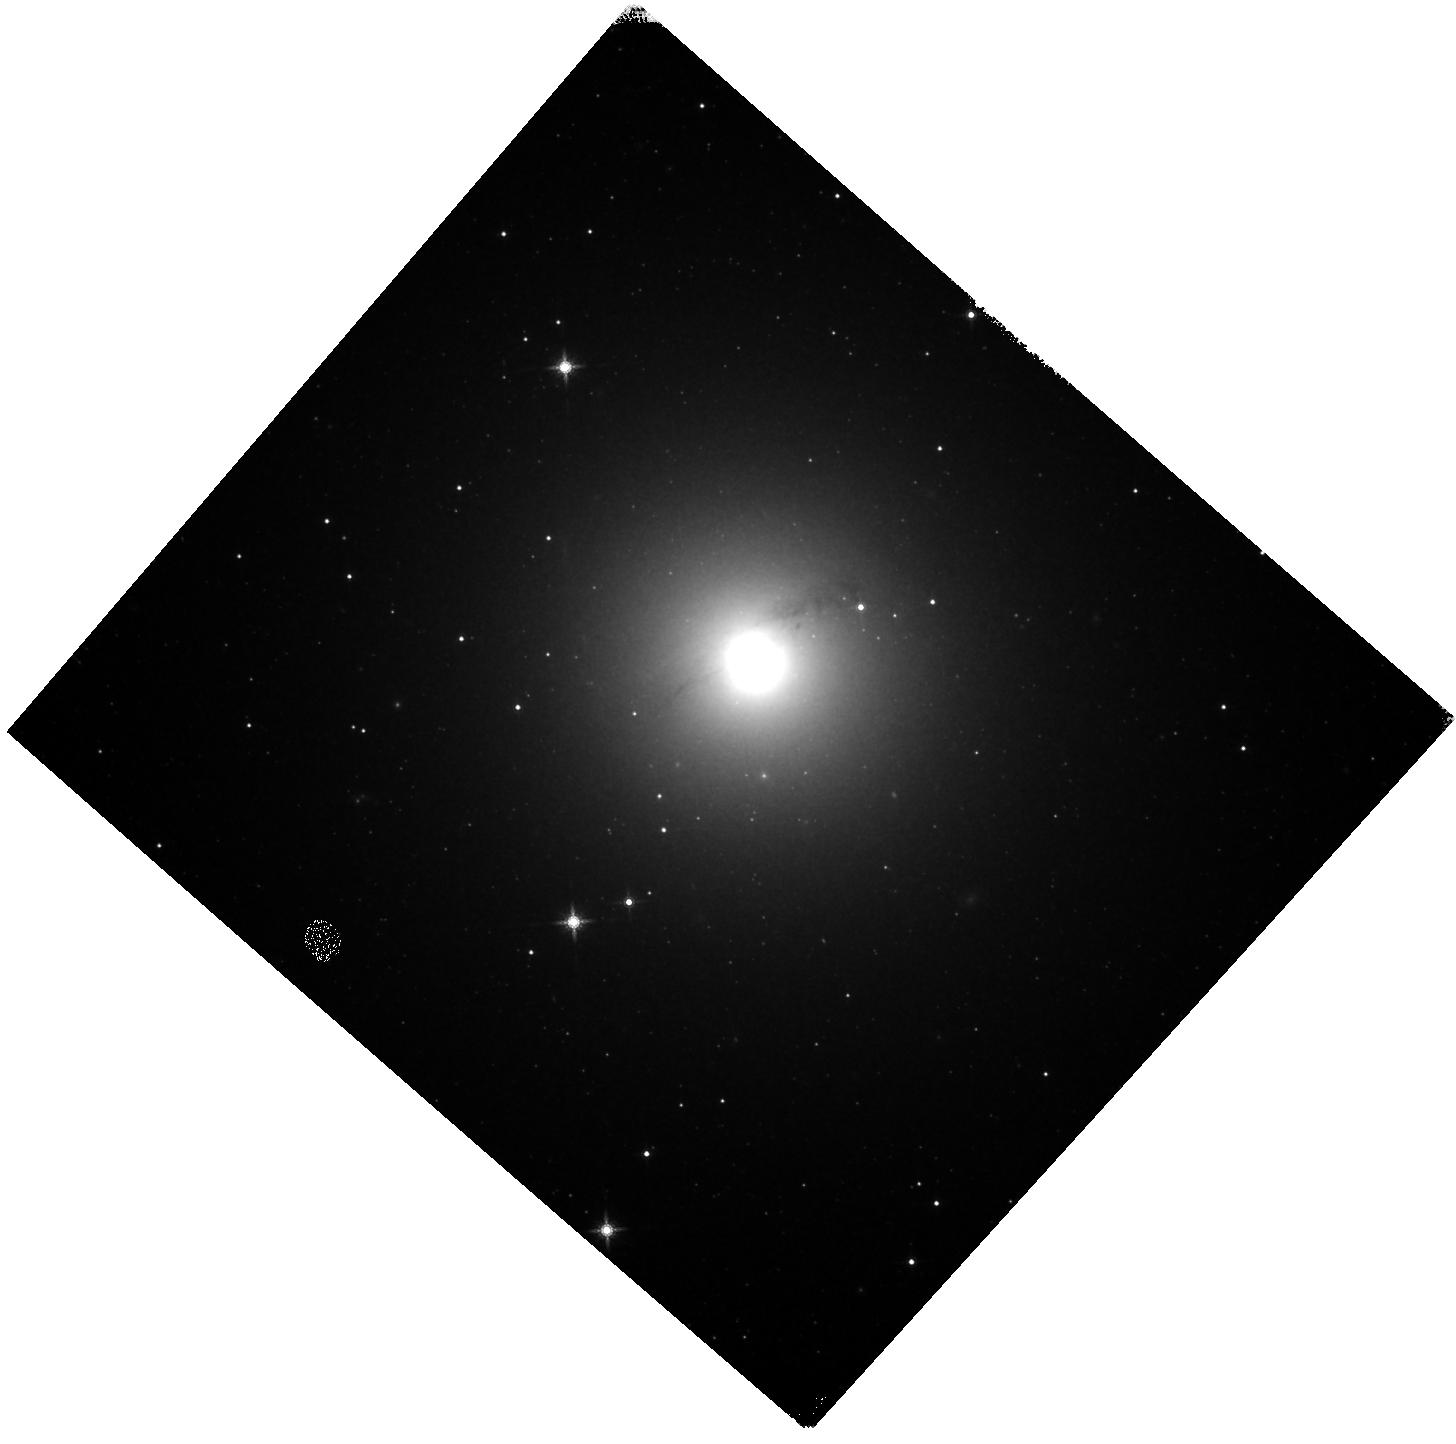
Target: NGC1947. Instrument: WFC3/IR. Filter: F160W. Exposure: 11 min. Observation ID: hst_15181_06_wfc3_ir_f160w_idjs06

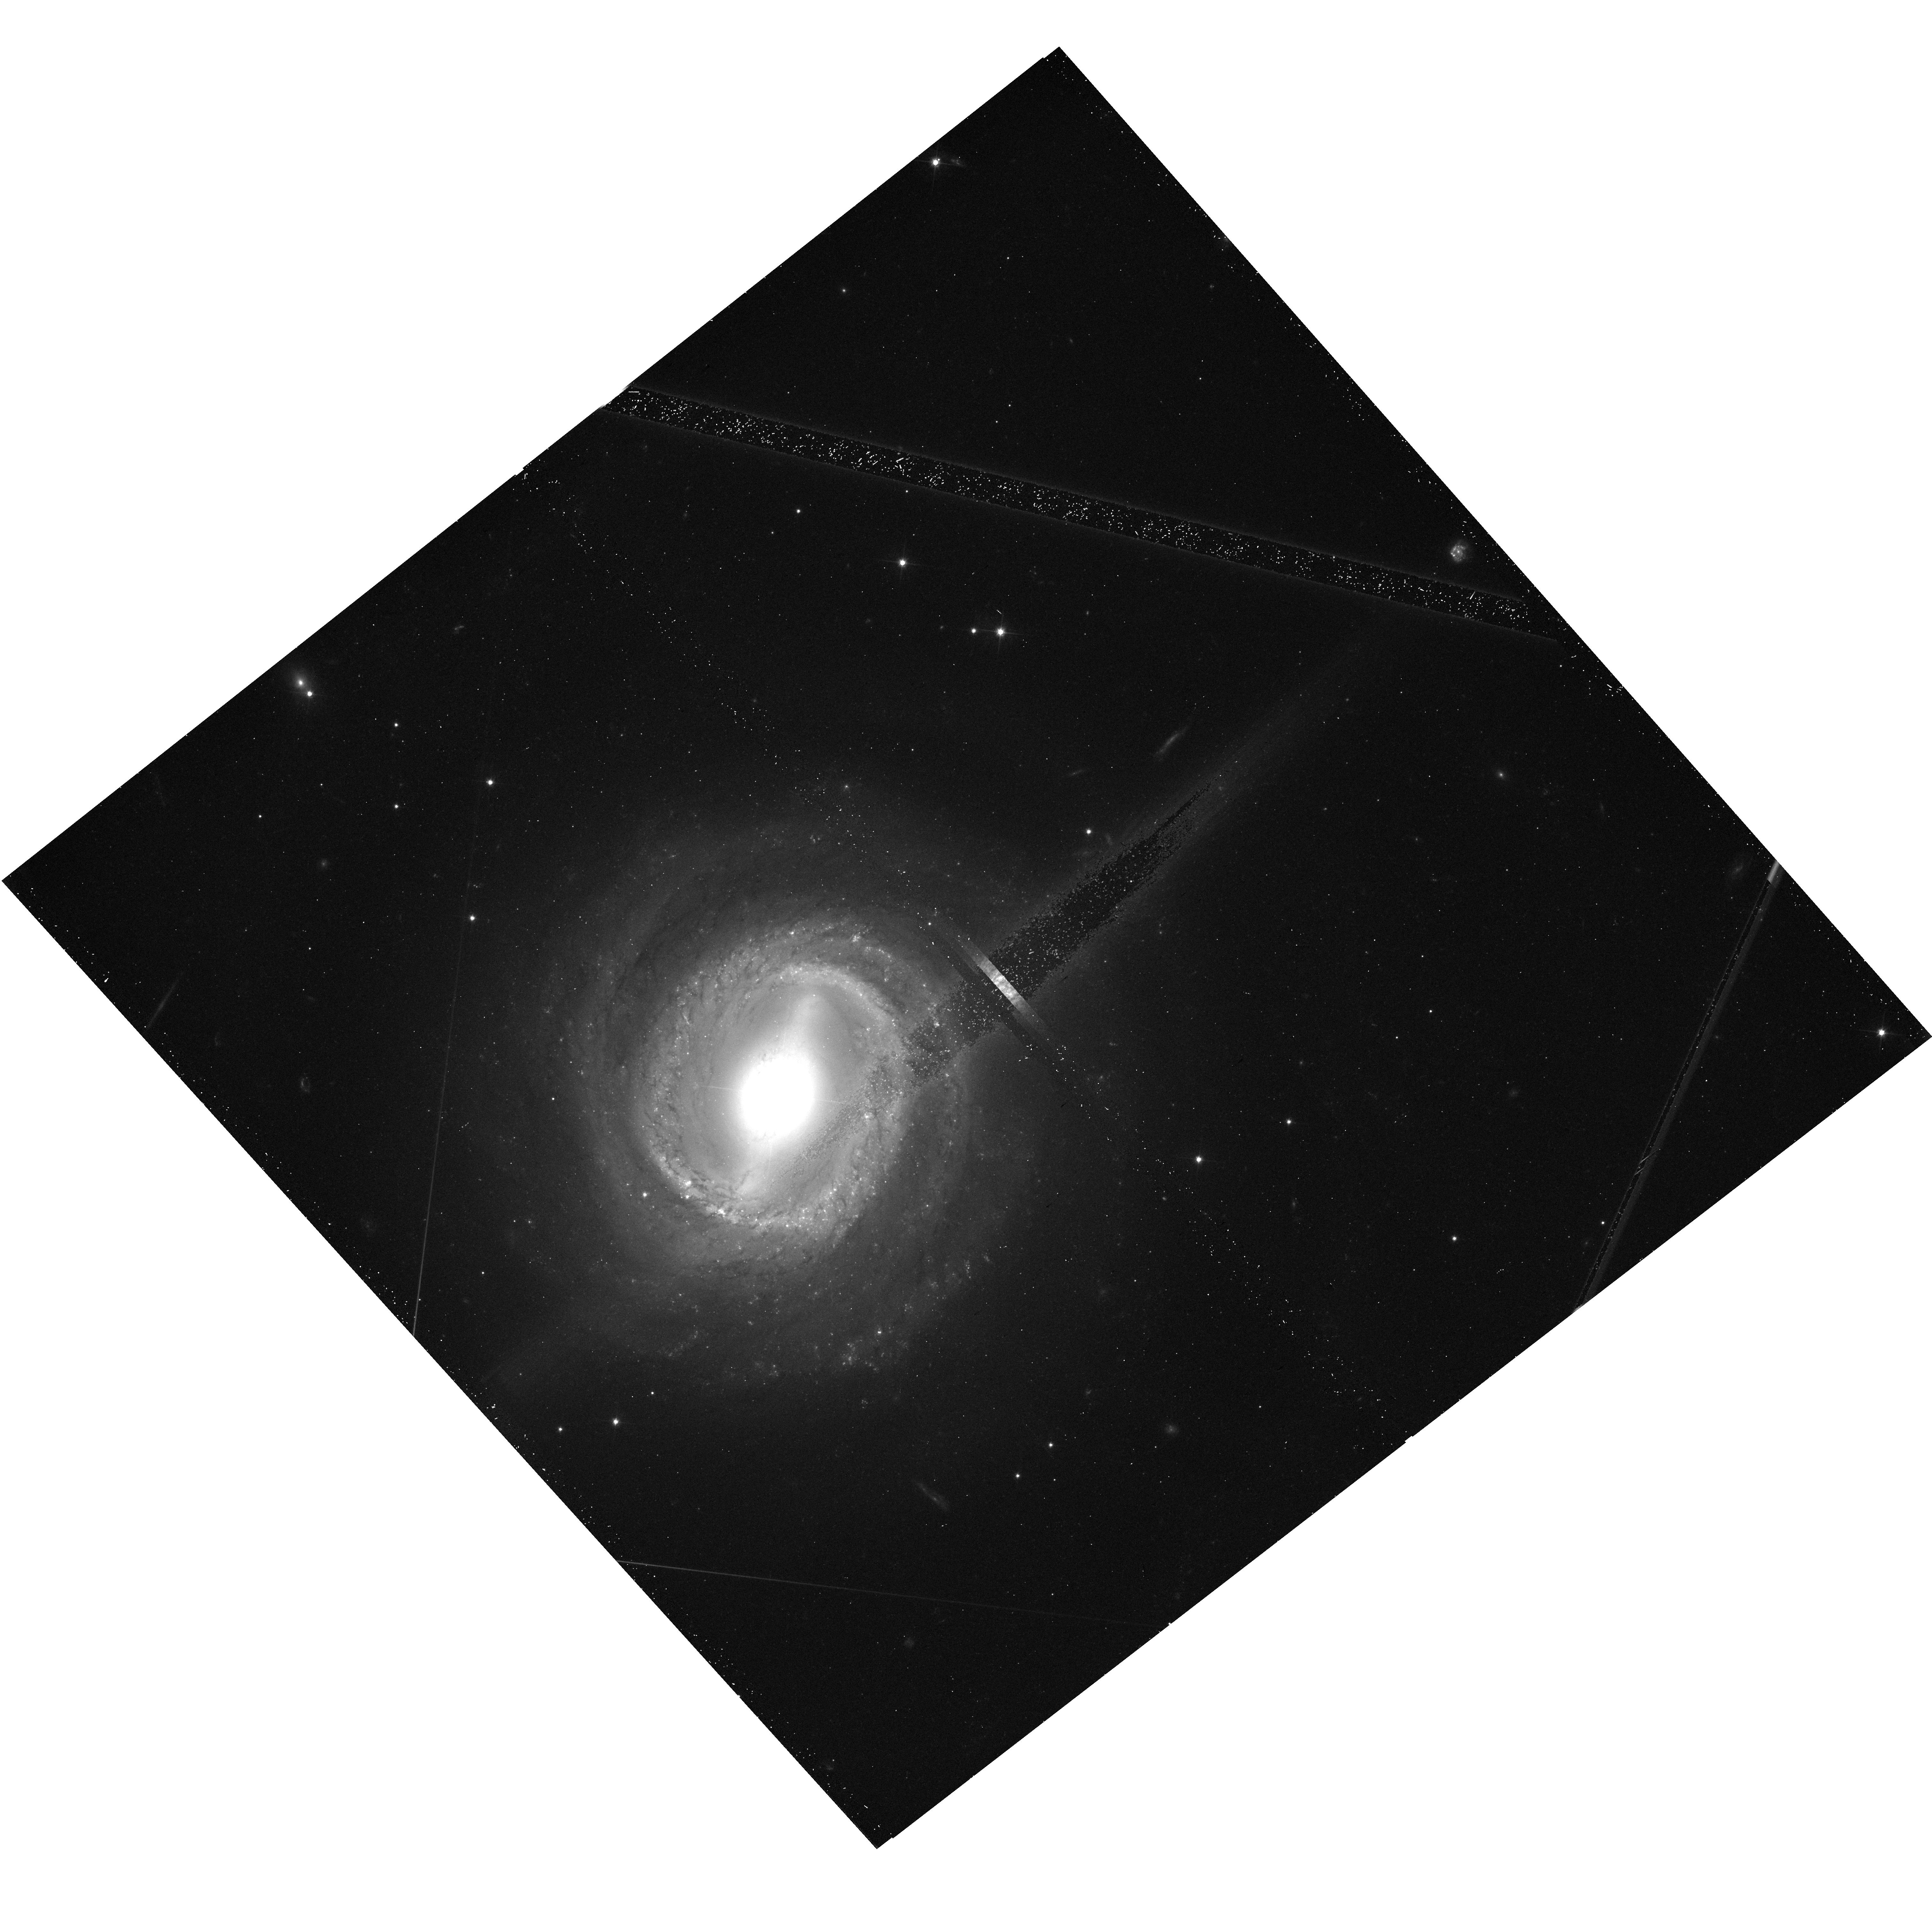
Target: NGC3783-OFFSET. Instrument: WFC3/UVIS. Filter: F606W. Exposure: 13 min. Observation ID: hst_15181_16_wfc3_uvis_f606w_idjs16

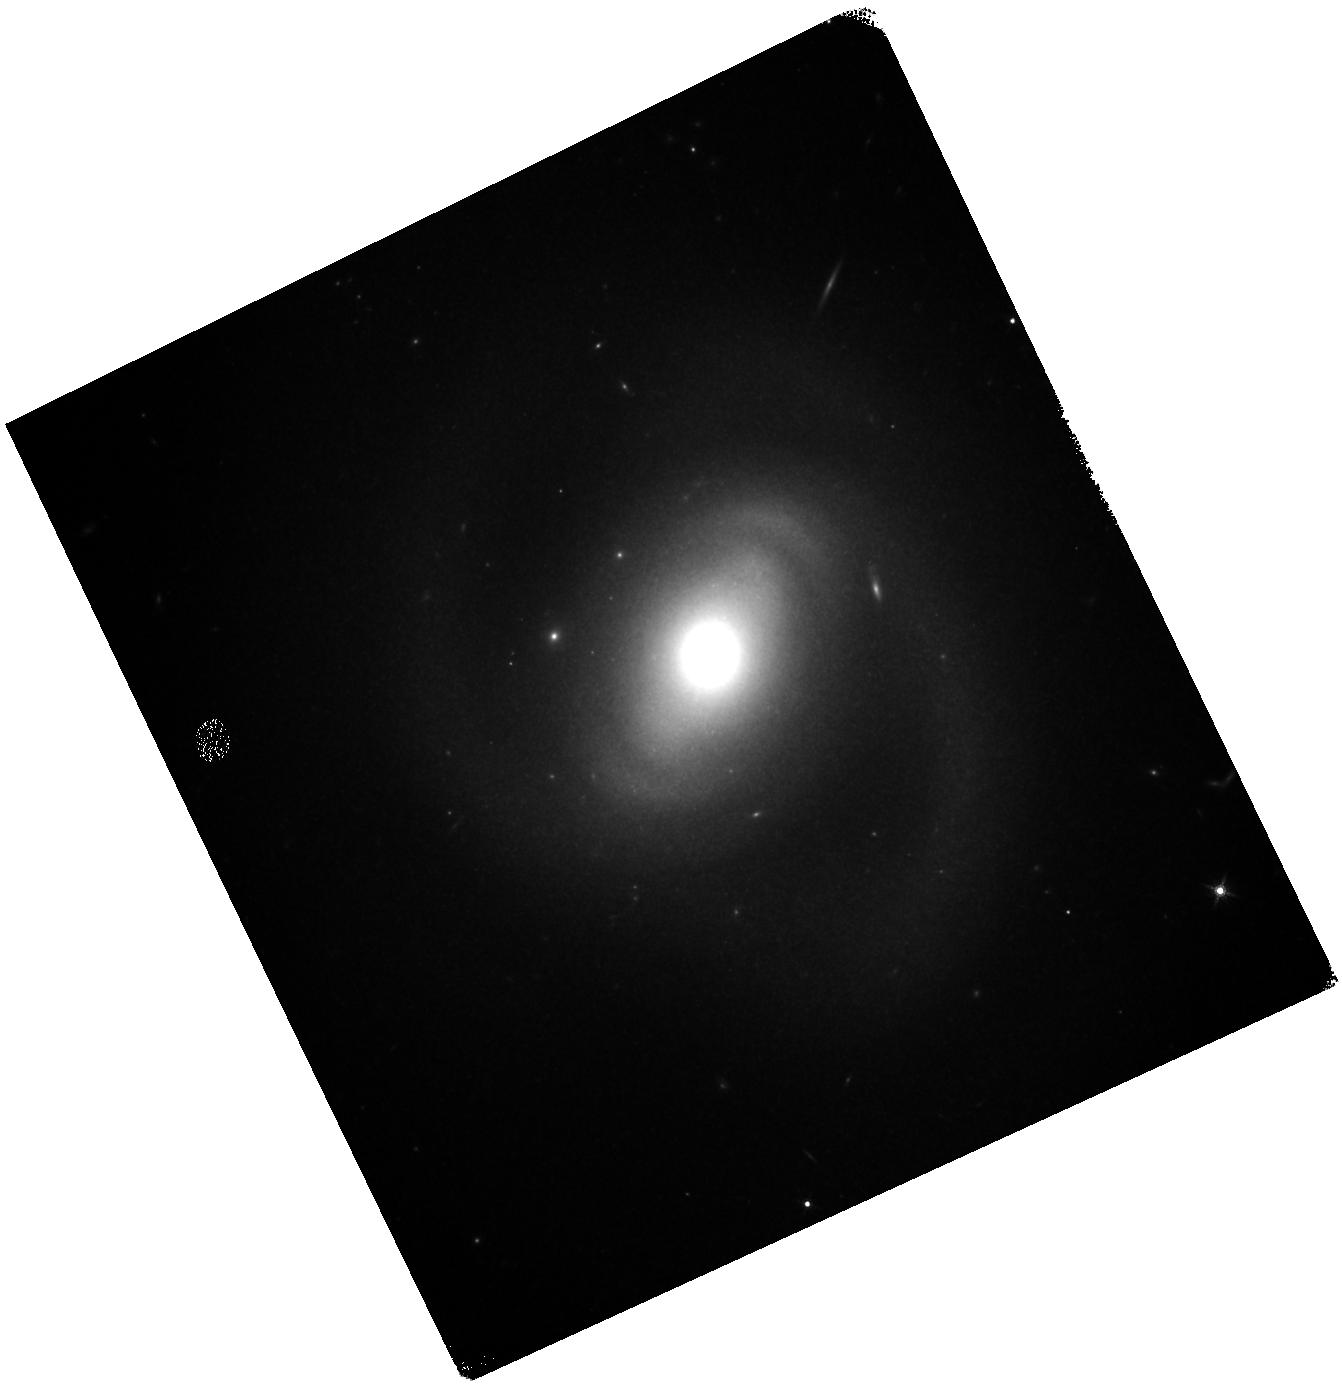
Target: NGC718. Instrument: WFC3/IR. Filter: F160W. Exposure: 11 min. Observation ID: hst_15181_03_wfc3_ir_f160w_idjs03

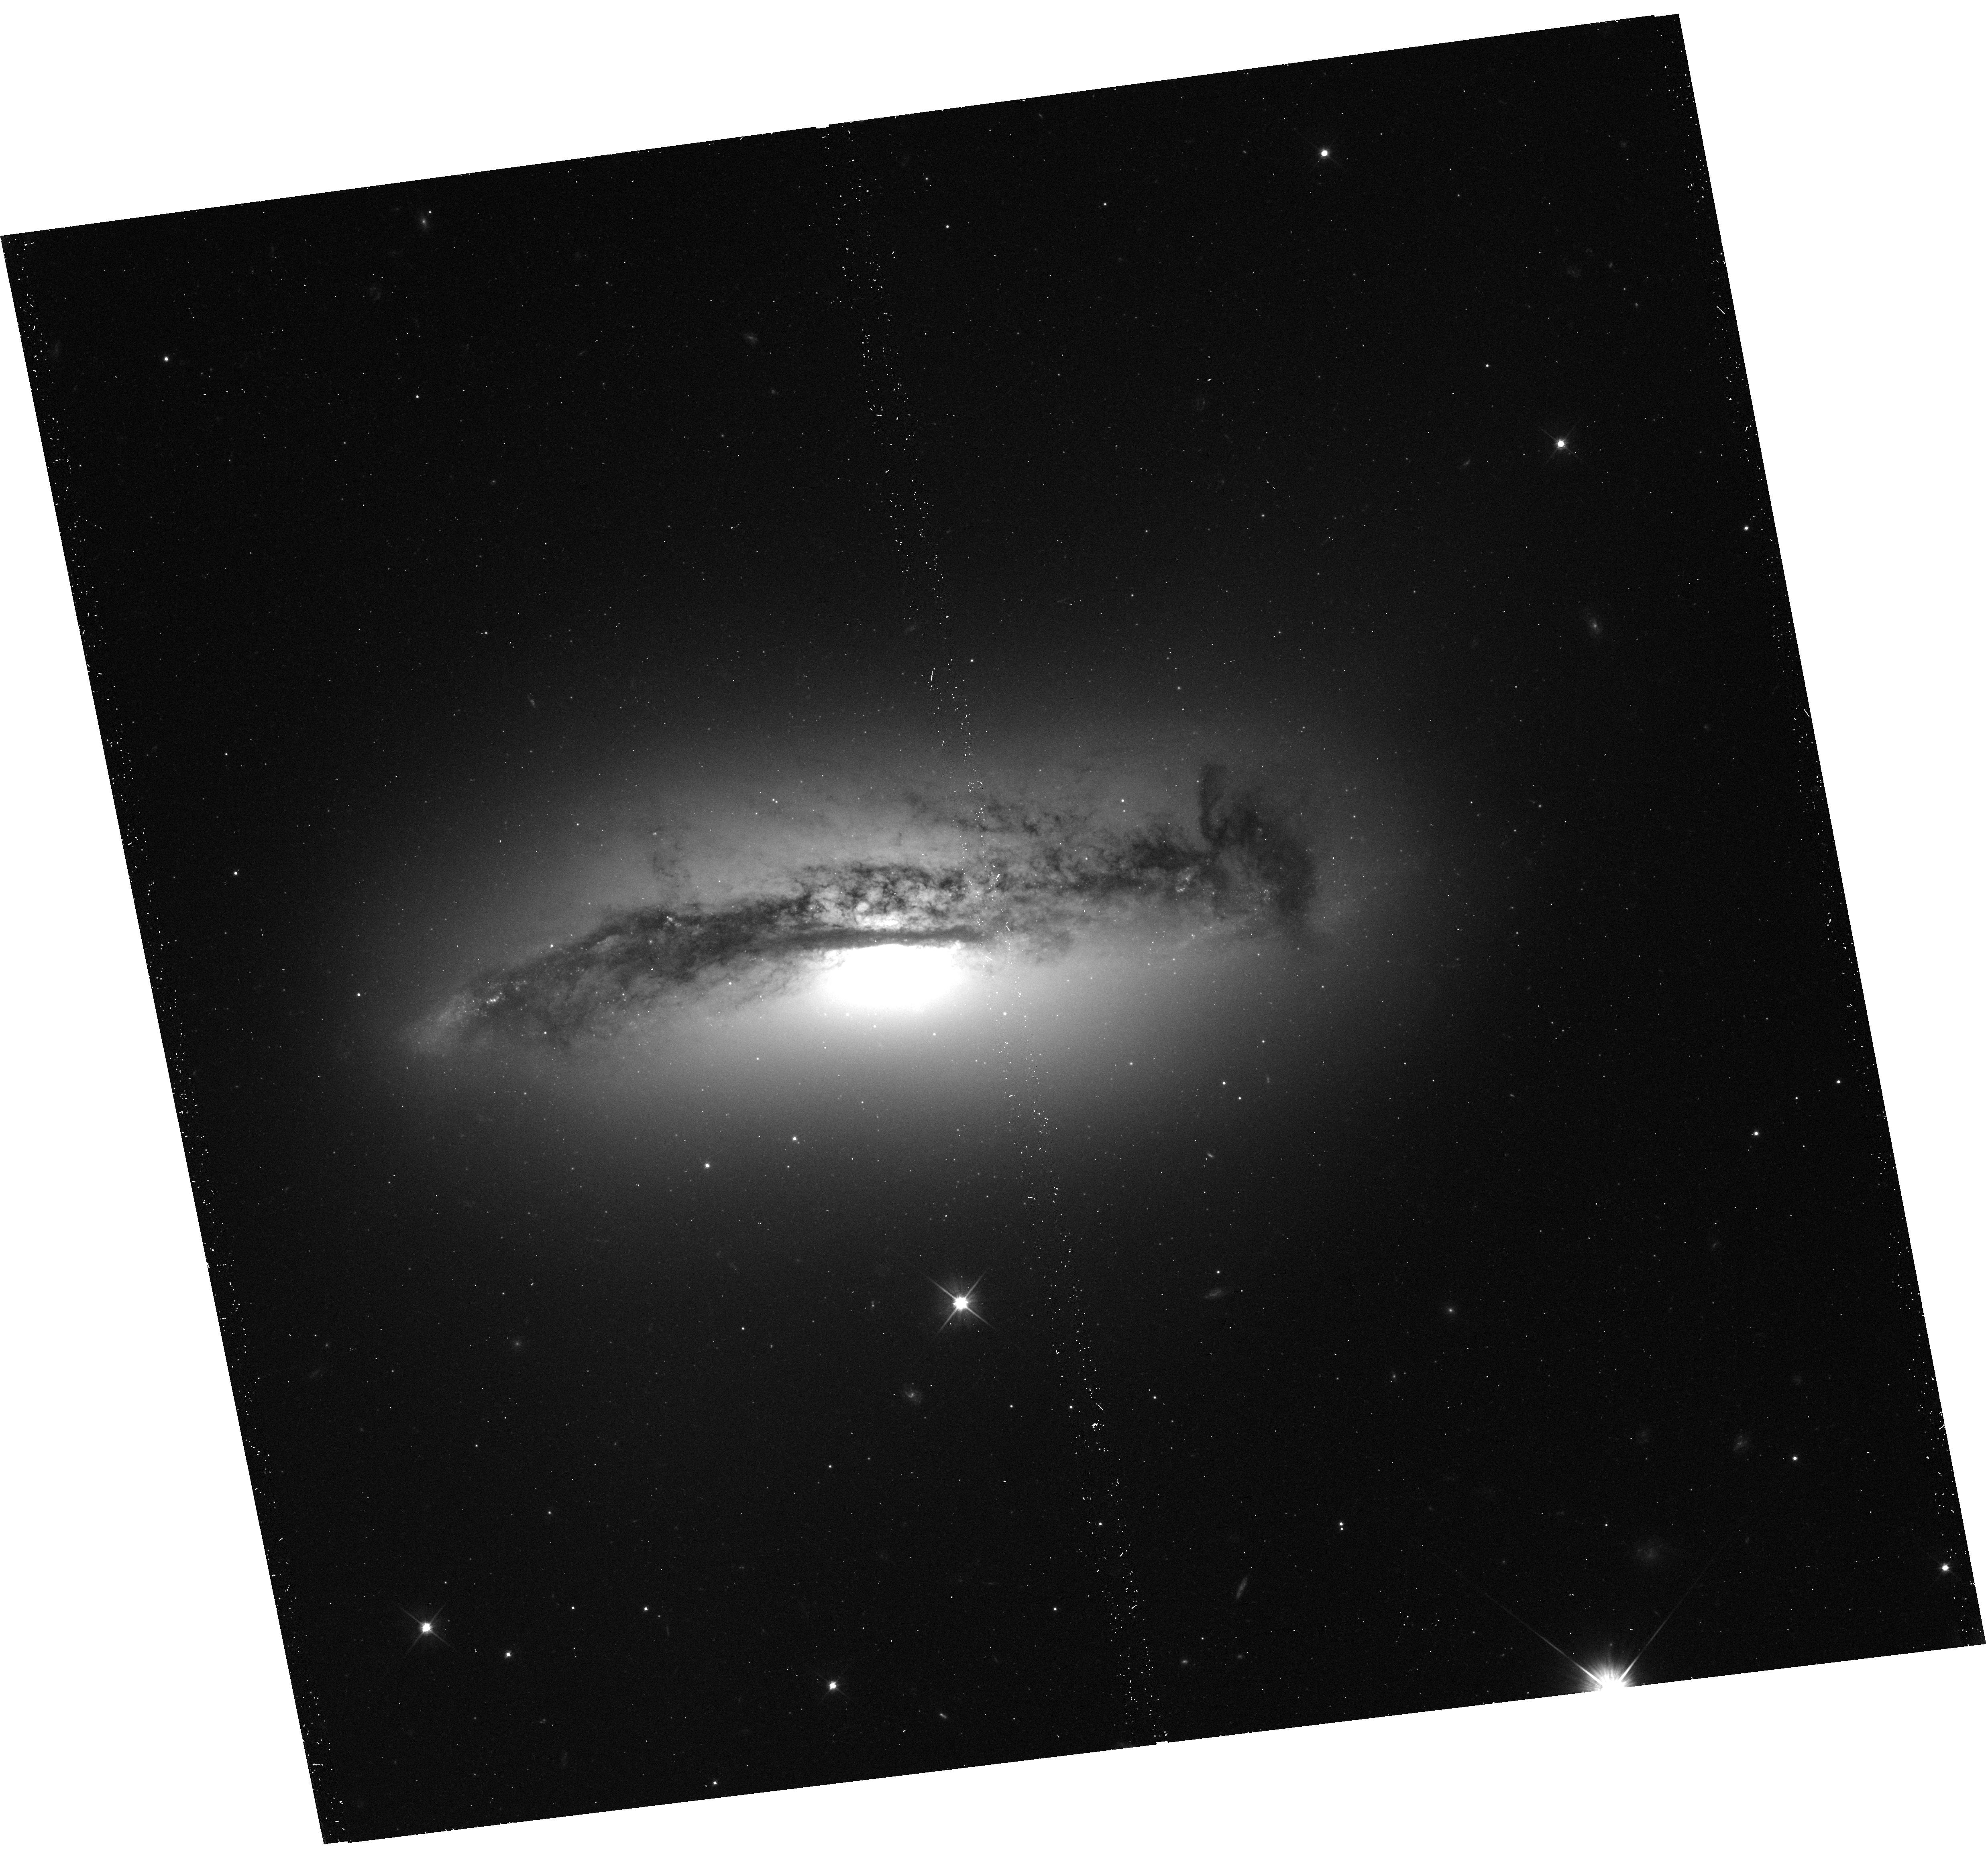
Target: NGC7172. Instrument: WFC3/UVIS. Filter: F606W. Exposure: 20 min. Observation ID: hst_15181_17_wfc3_uvis_f606w_idjs17

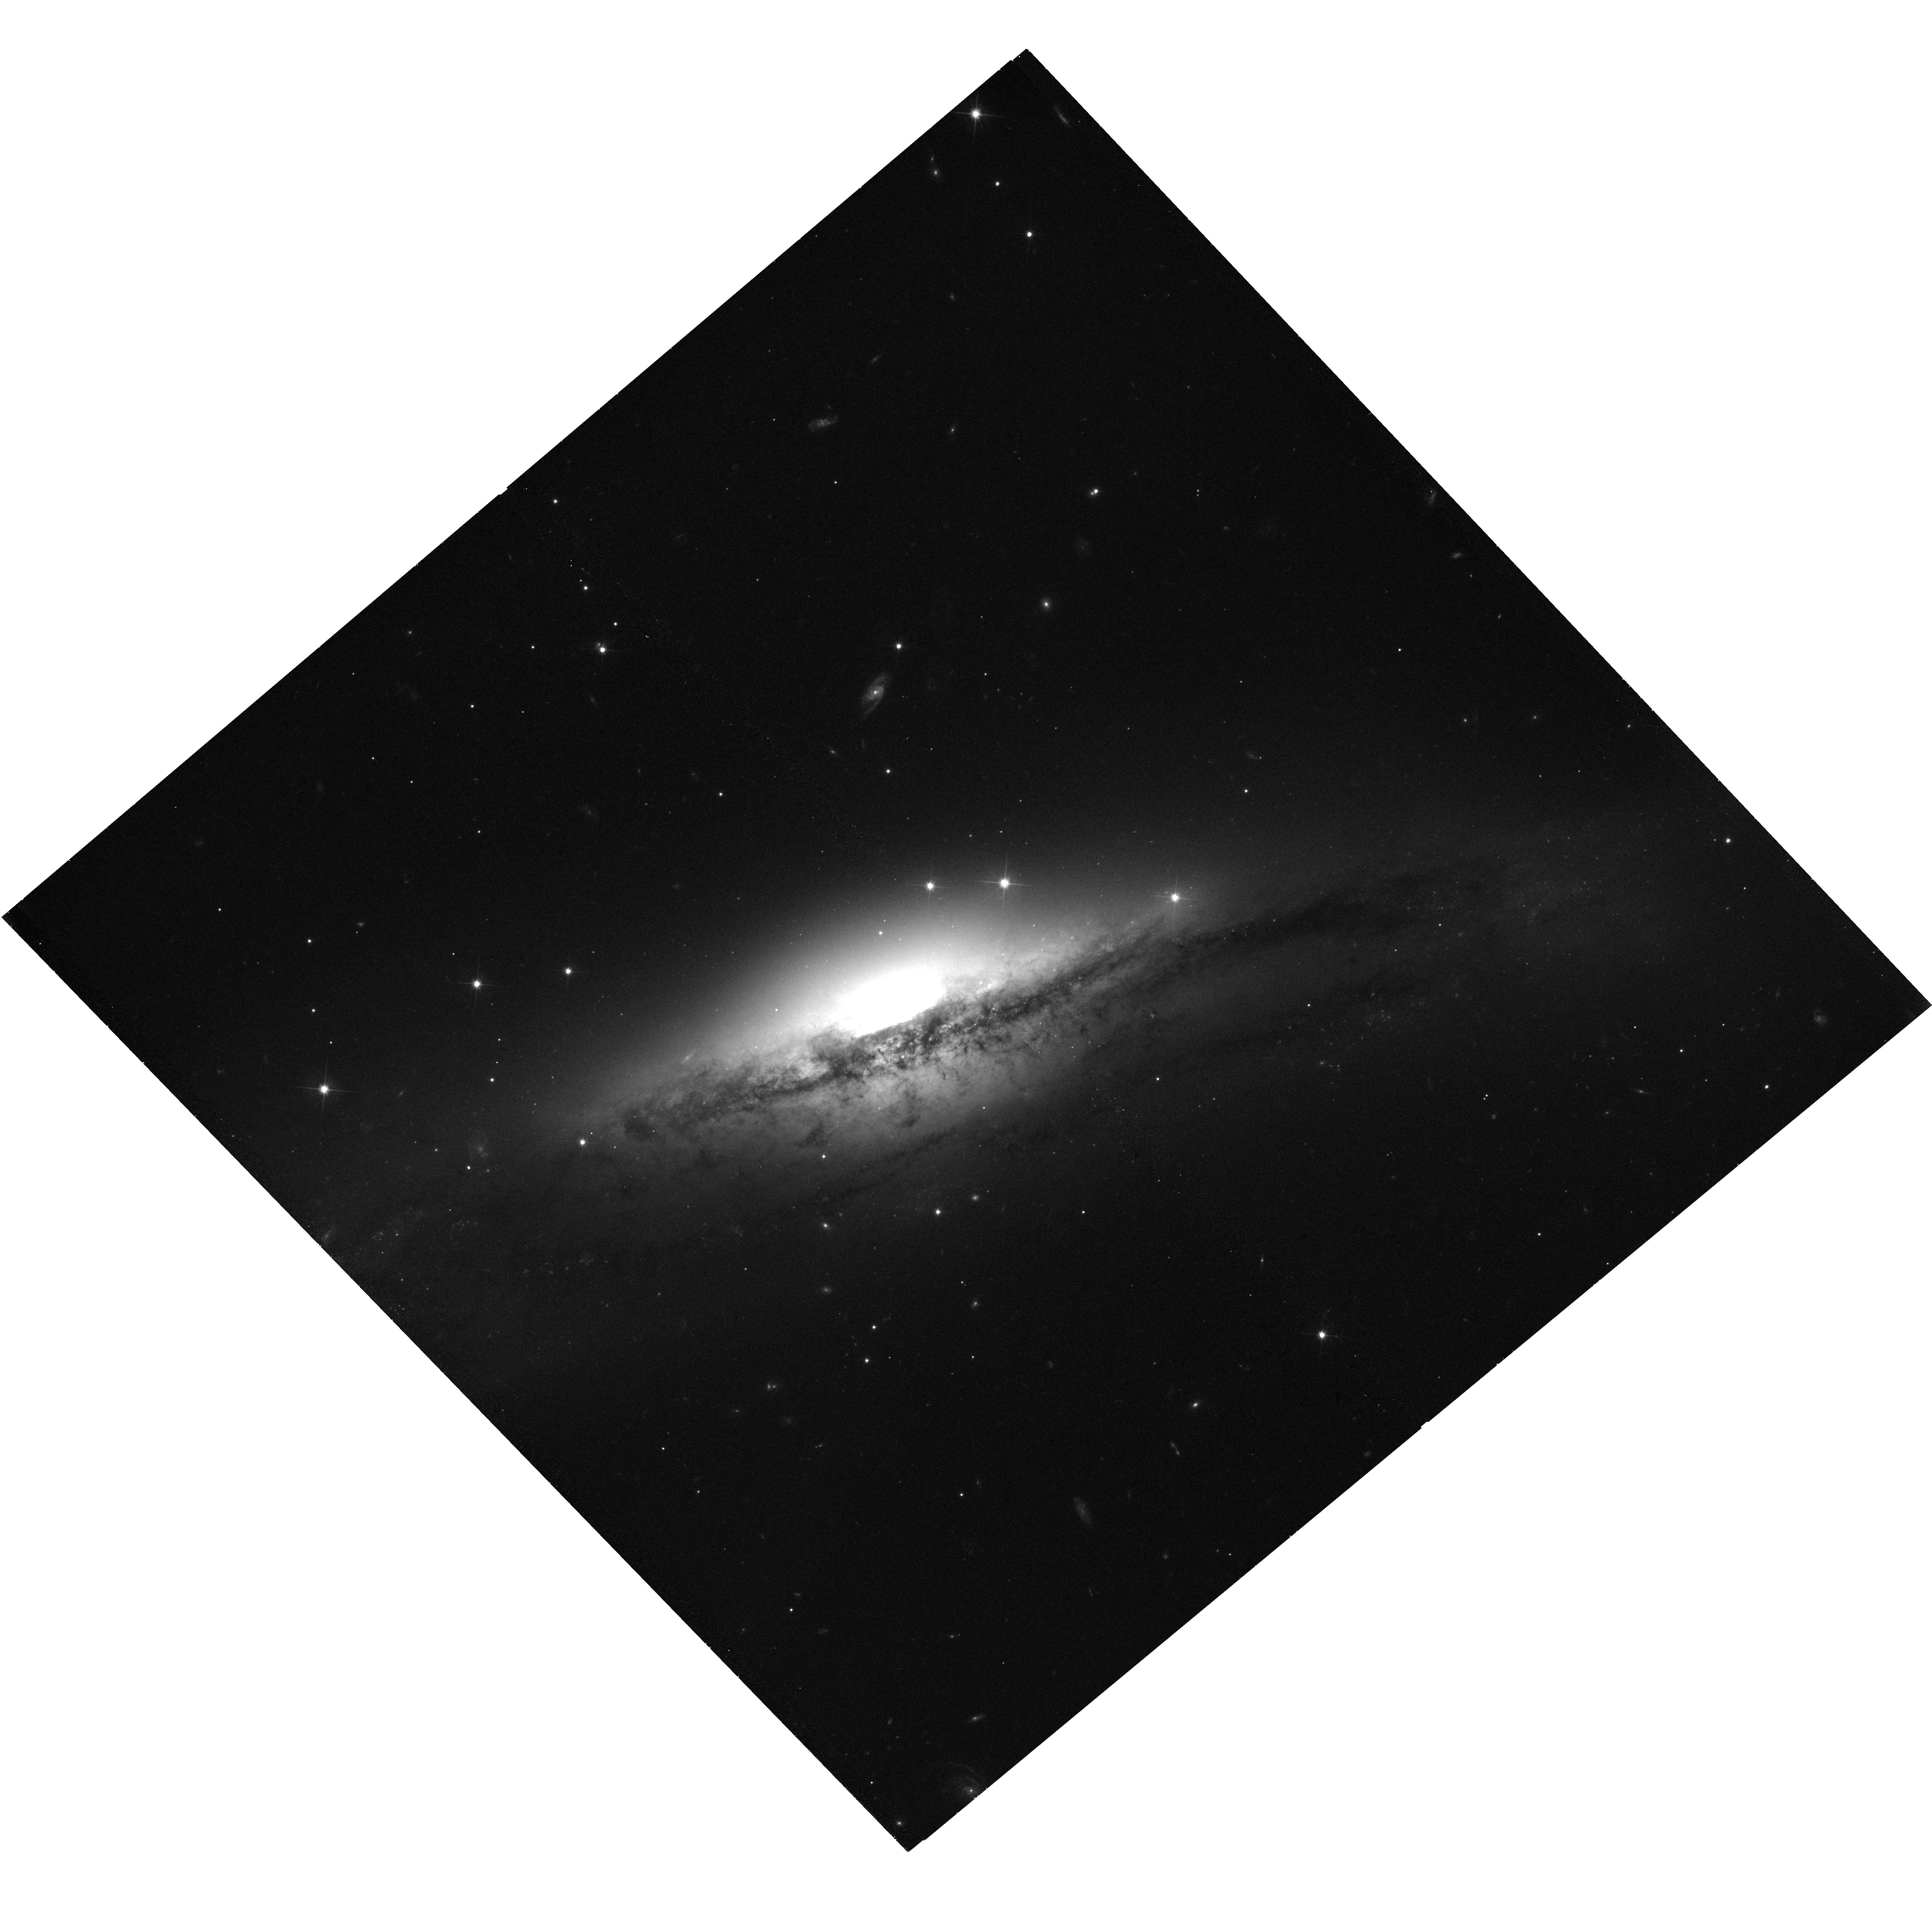
Target: NGC3749. Instrument: WFC3/UVIS. Filter: F606W. Exposure: 26 min. Observation ID: hst_15181_11_wfc3_uvis_f606w_idjs11

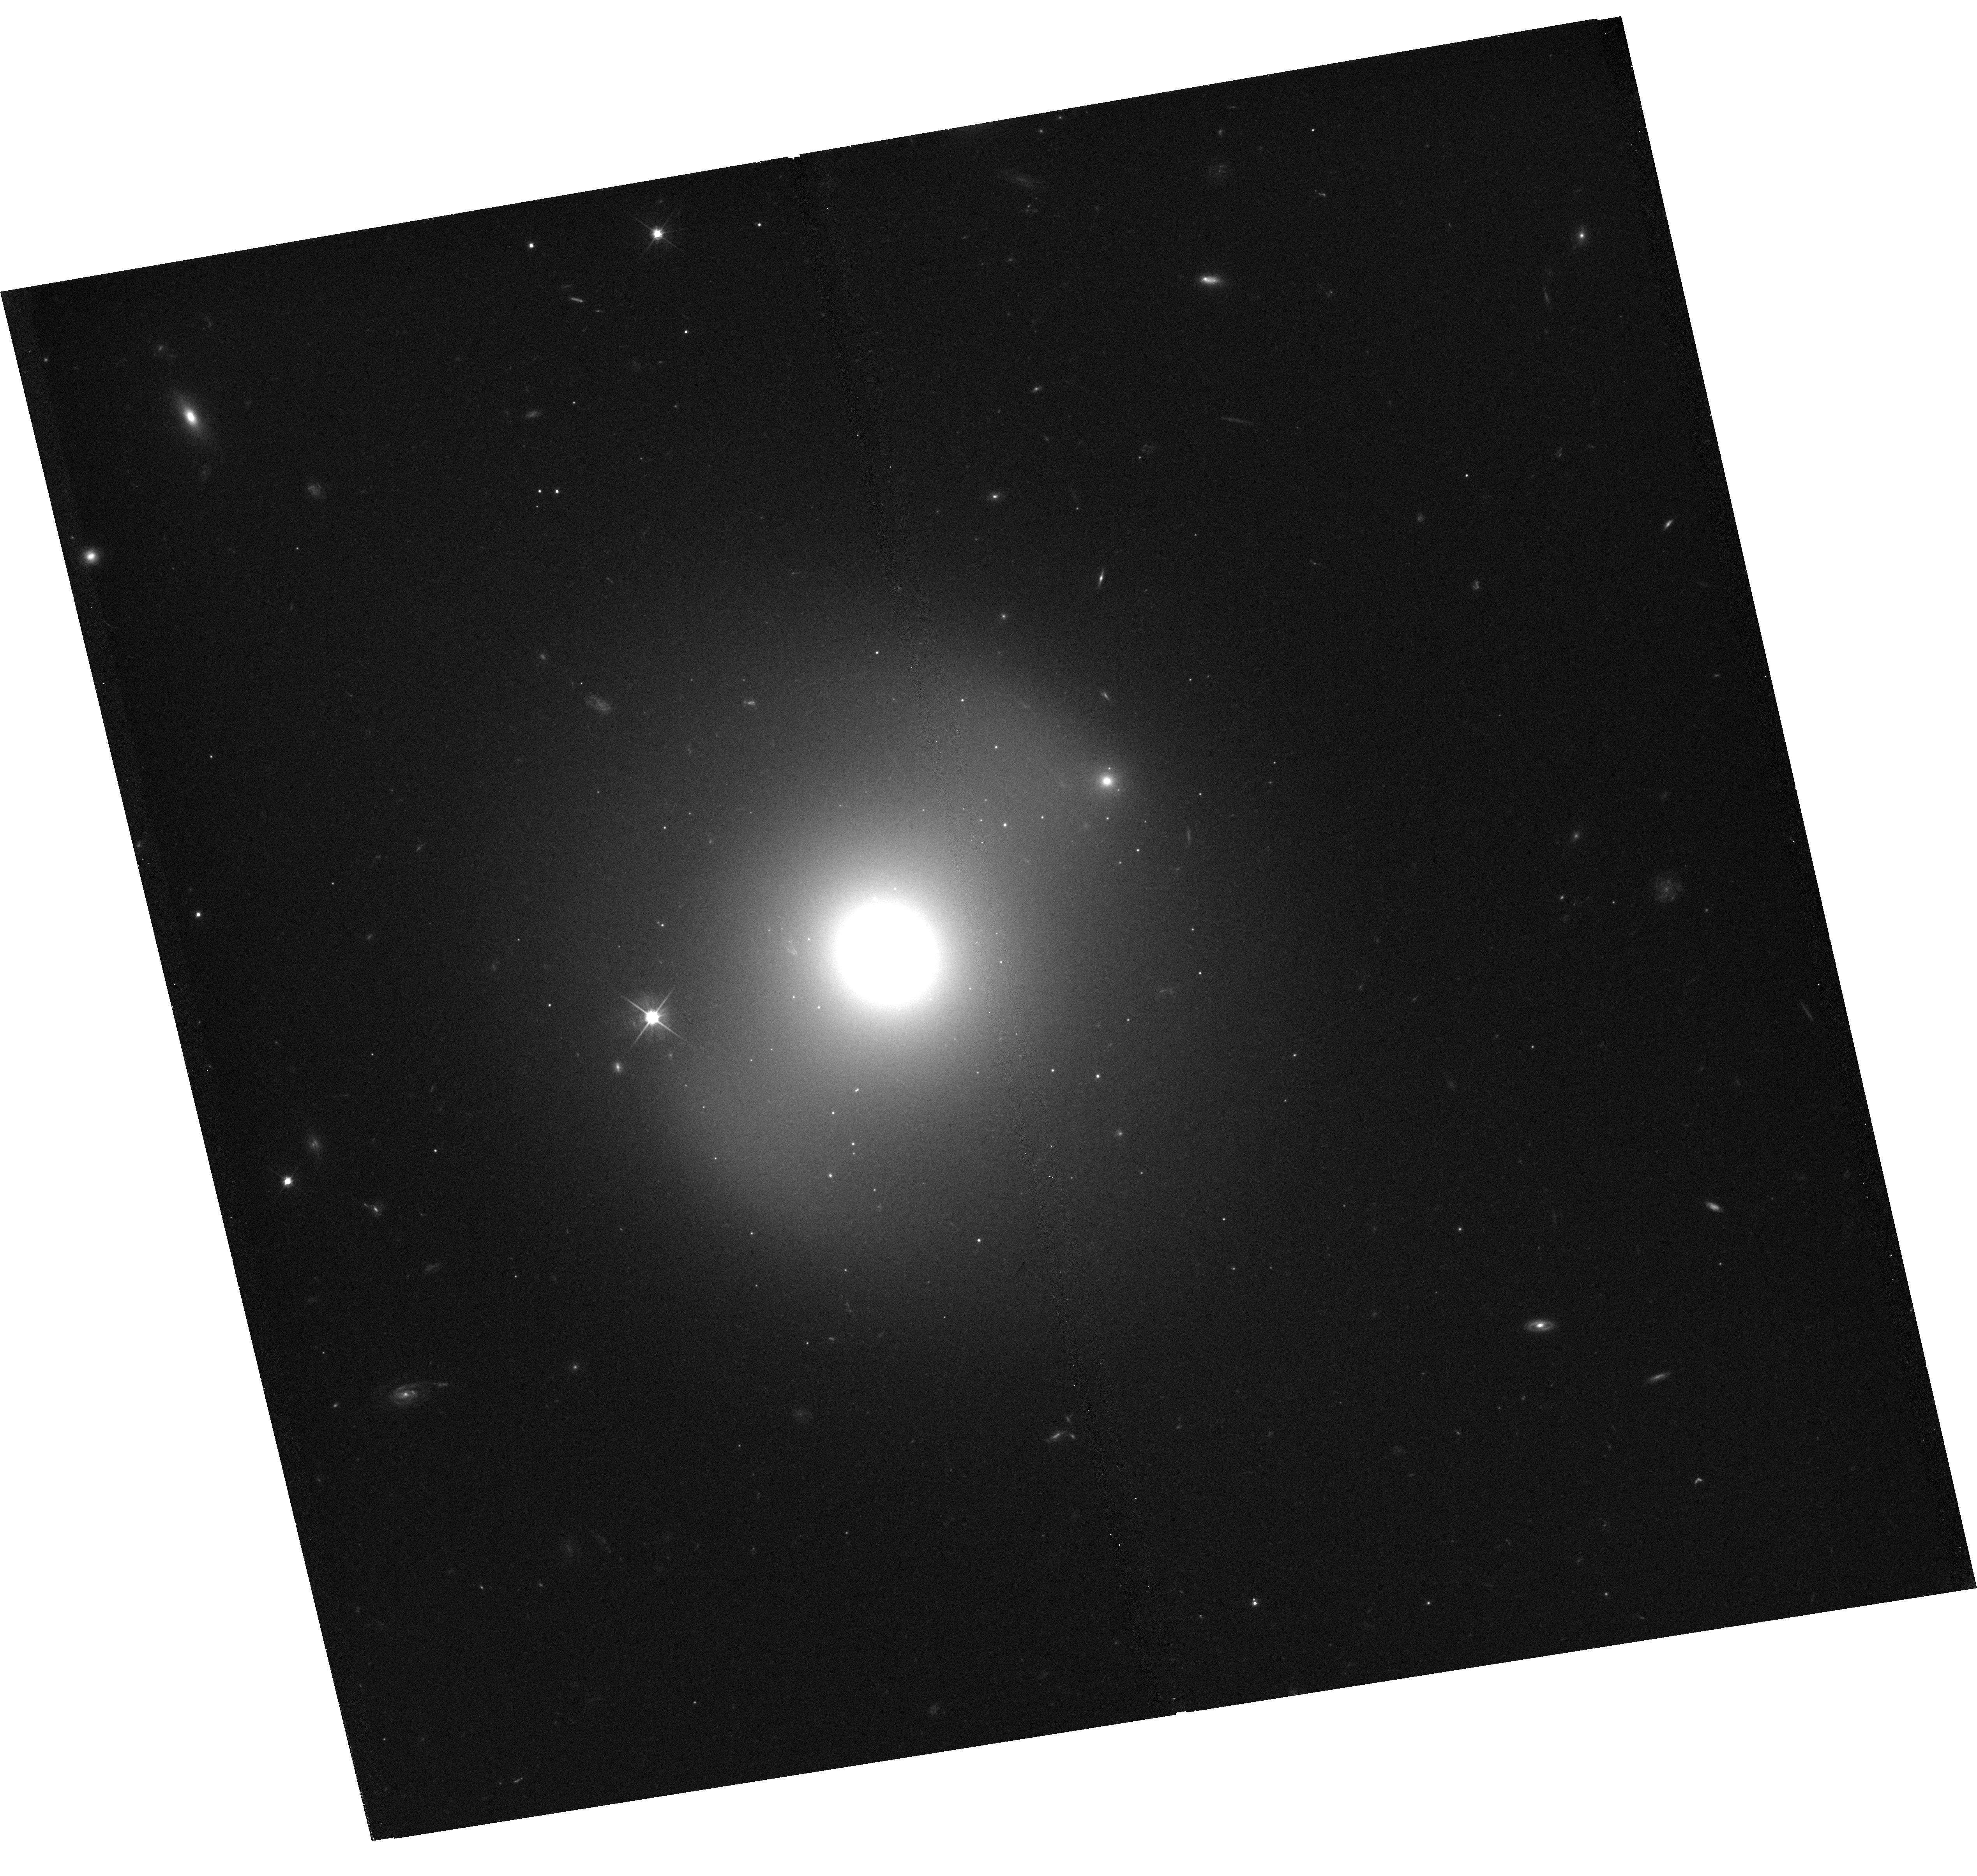
Target: NGC1315. Instrument: WFC3/UVIS. Filter: F606W. Exposure: 26 min. Observation ID: hst_15181_08_wfc3_uvis_f606w_idjs08

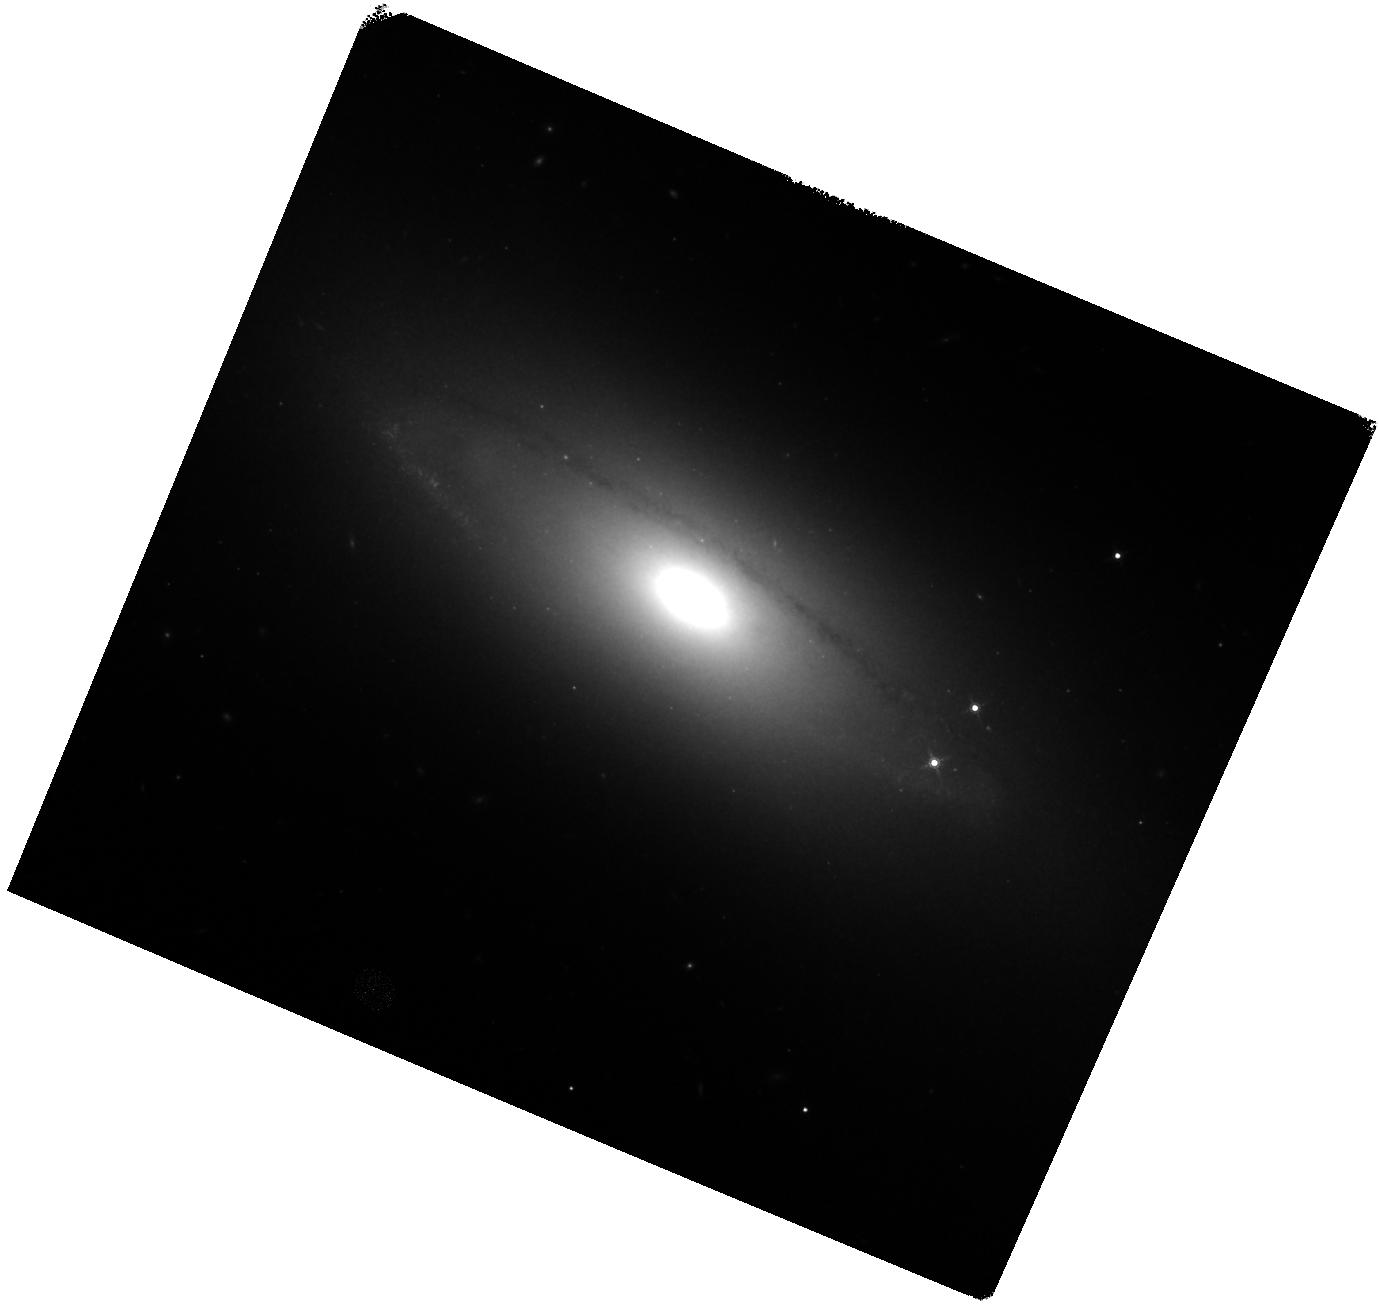
Target: NGC4224. Instrument: WFC3/IR. Filter: F160W. Exposure: 11 min. Observation ID: hst_15181_01_wfc3_ir_f160w_idjs01

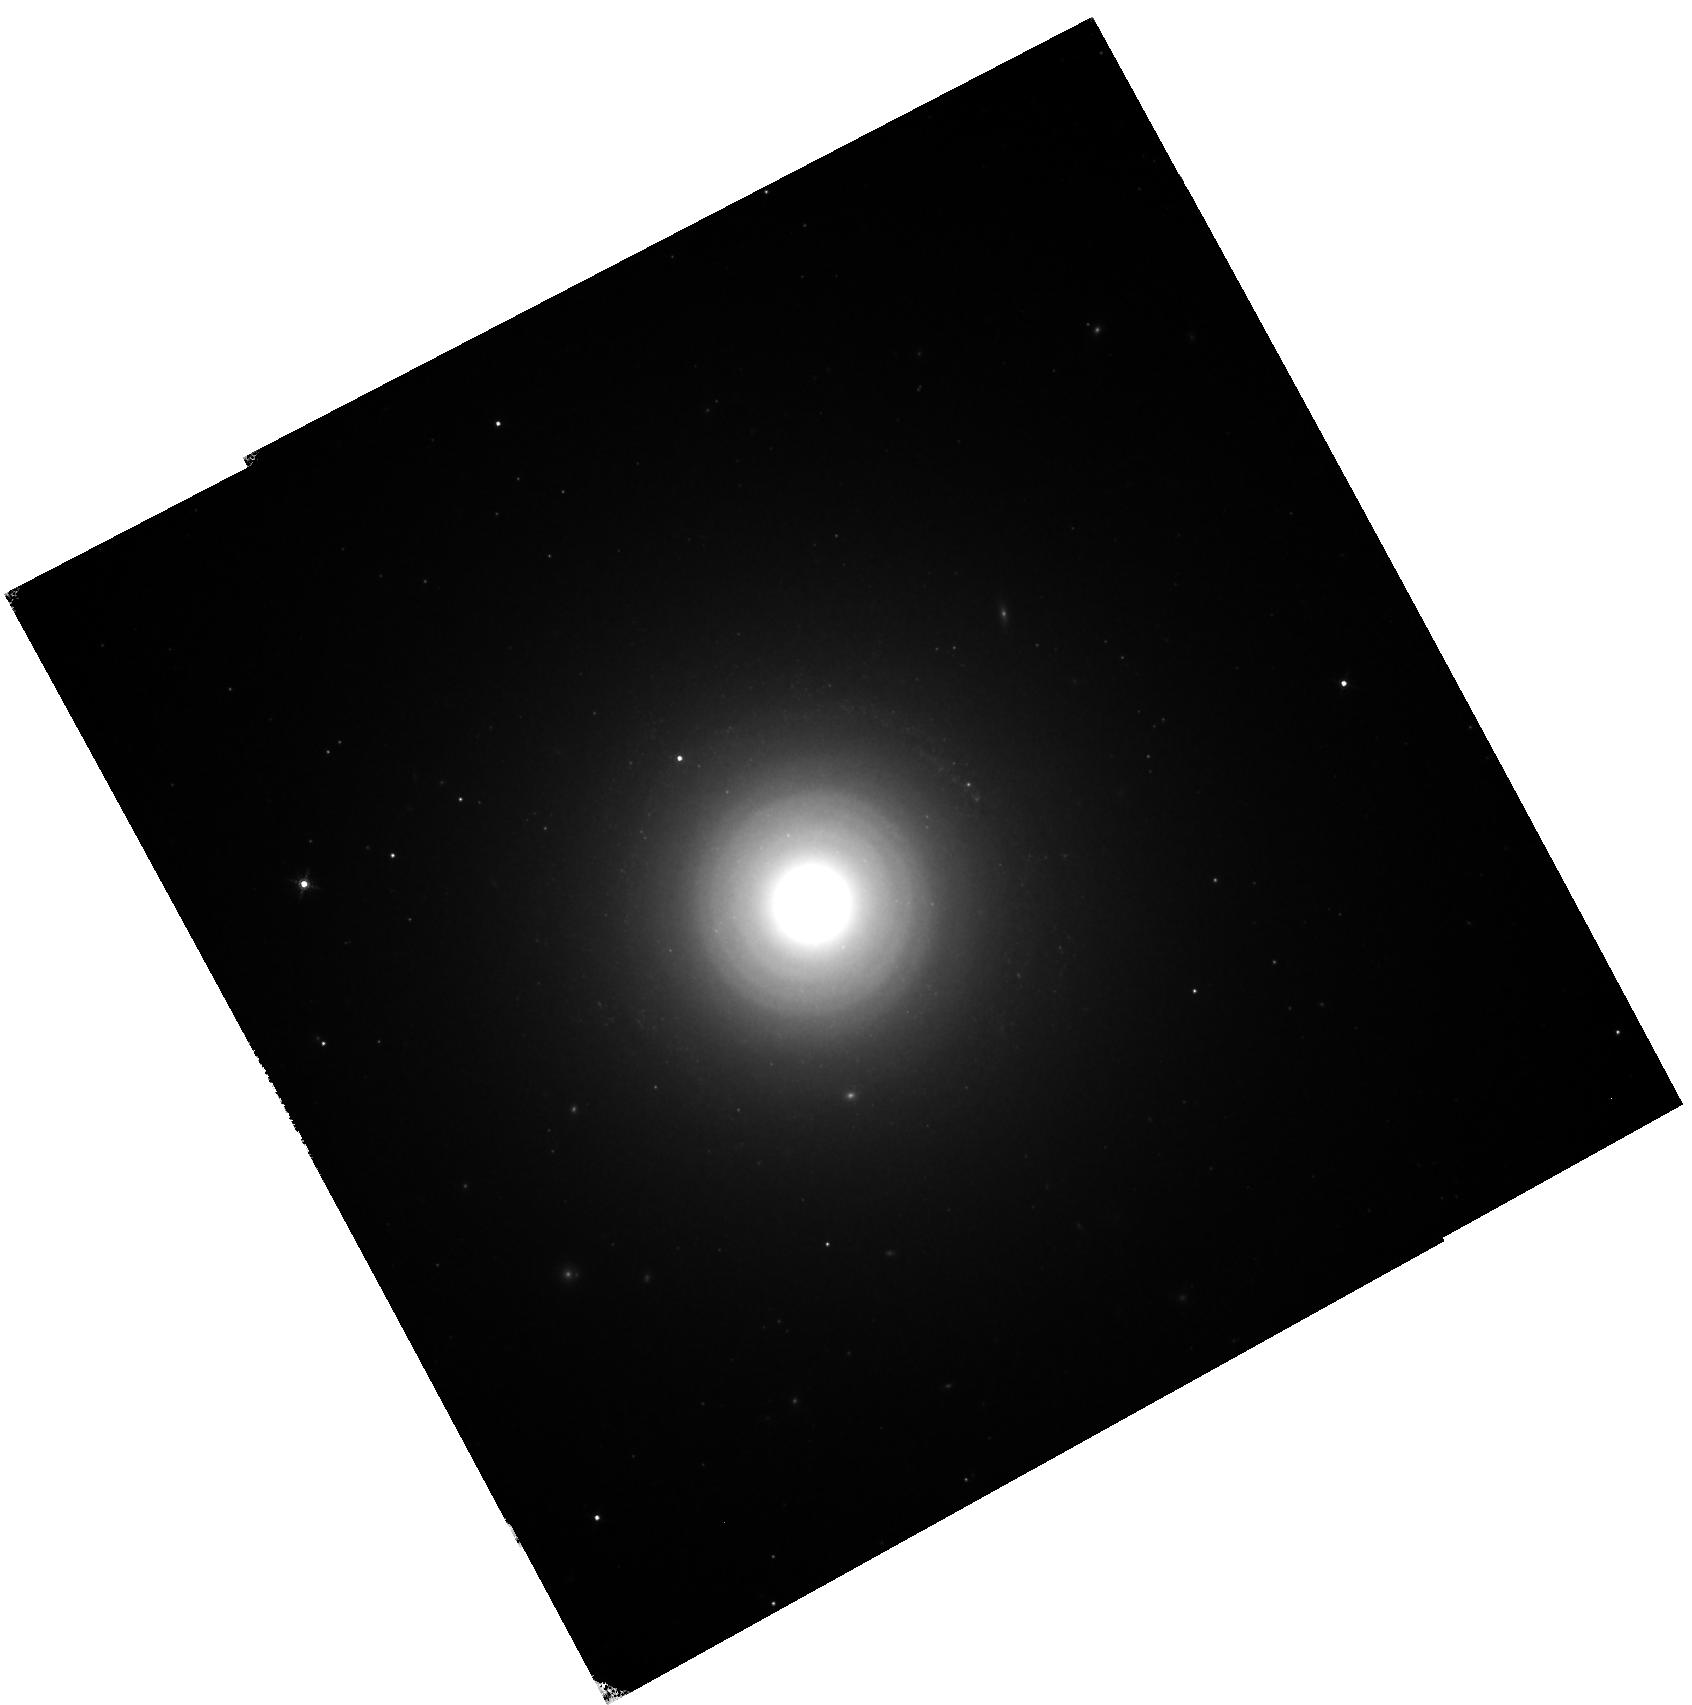
Target: NGC7213. Instrument: WFC3/IR. Filter: F160W. Exposure: 27 min. Observation ID: hst_15181_15_wfc3_ir_f160w_idjs15

AGN Before and After: Towards a balanced view of the connection between circumnuclear gas and nuclear black hole activity (PI: Rosario, David J. V.)

The well-known connections between super-massive black holes and their host galaxies are set by the flow of gas through the circum-nuclear environment. We are currently undertaking a detailed study of the processes that govern these multi-phase, complex flows using deep, high-resolution VLT/SINFONI IFU data and VLT/XSHOOTER spectroscopy from the optical to the near-IR. A novel feature of our program is the uniform analysis of both luminous AGN and carefully matched inactive galaxies. This provides a comparative baseline of the relevant astrophysics with enough numbers for a statistical treatment. An essential input to our study is the small-scale, filamentary structure of cold gas, best visible in dust maps based on multi-band imaging with the HST. Unfortunately, suitable archival imaging is greatly weighted towards the AGN in our sample, and over half of the inactive control have never been observed with HST. Here we propose to correct this imbalance through broad-band optical and NIR imaging of 21 galaxies with the HST/WFC3 camera. The combination of sensitive optical and NIR imaging and spectroscopic constraints at sub-arcsecond resolution will enable a uniquely detailed view of the circum-nuclear environment in our entire sample, with which we will study the dynamics of gaseous inflows and outflows, excitation conditions and black hole feedback with unprecedented contextual accuracy.